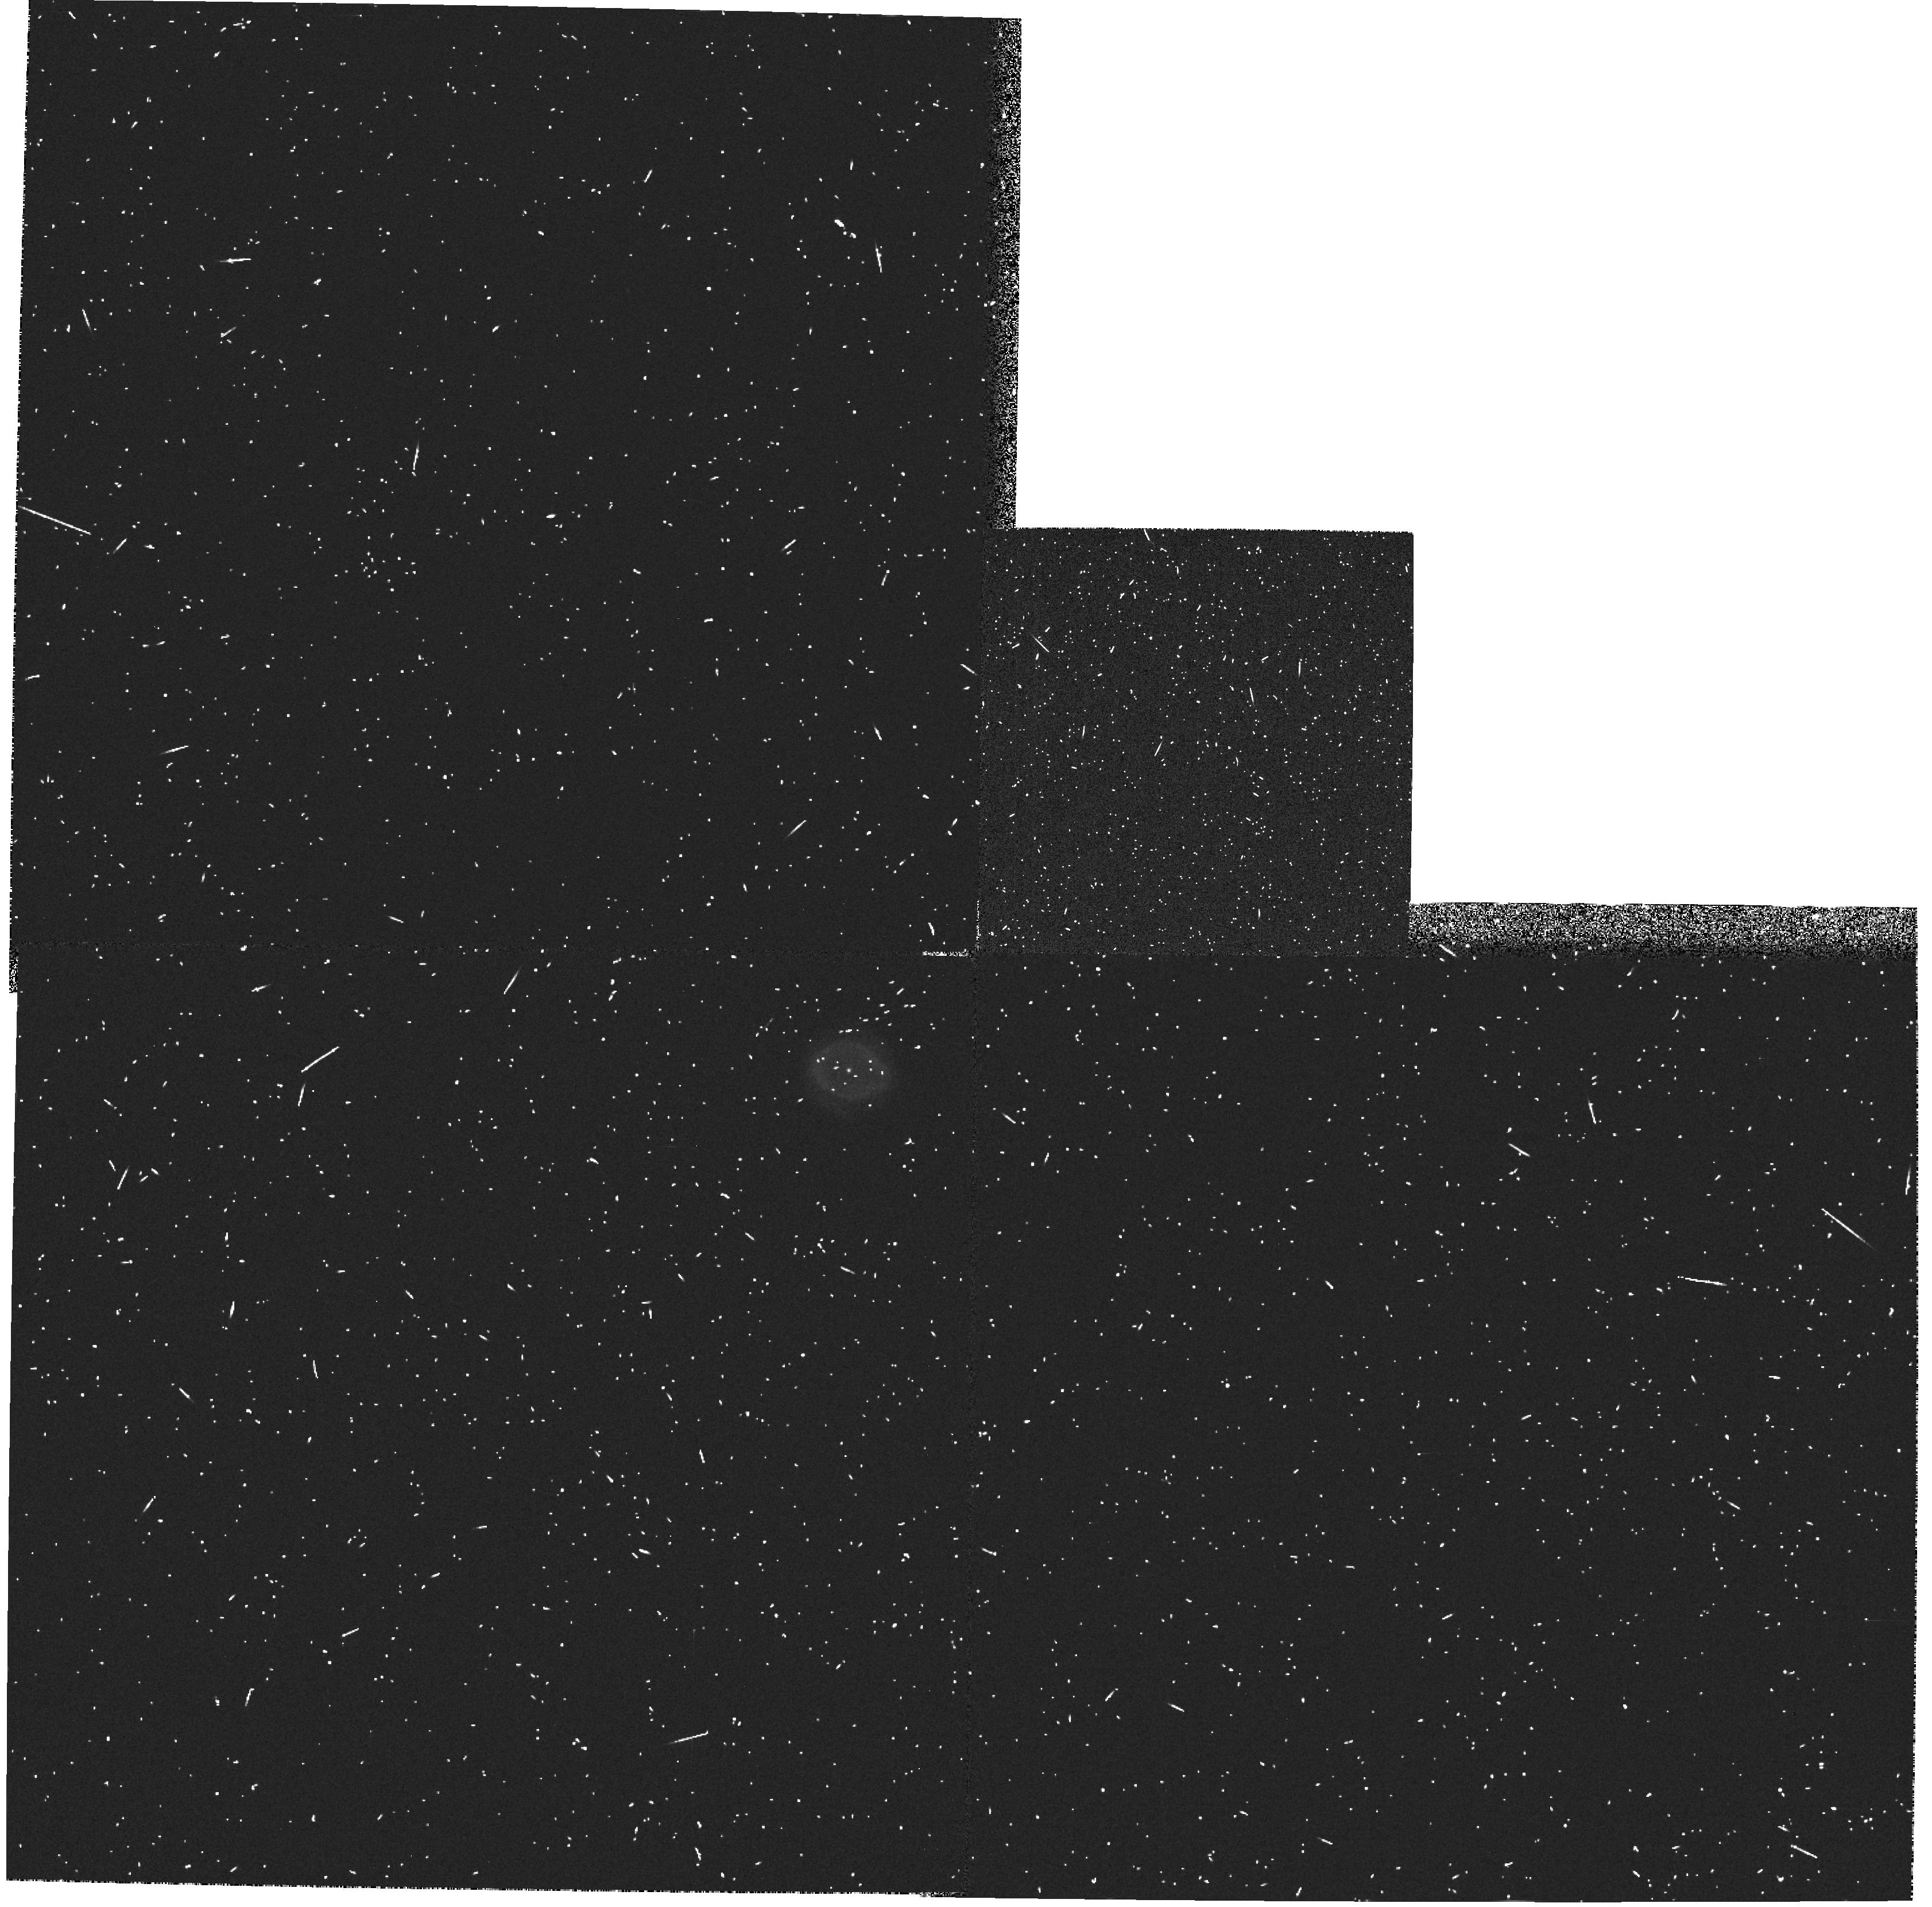
Target: IC2165. Instrument: WFPC2/PC. Filter: F185W. Exposure: 6 min. Observation ID: hst_6281_01_wfpc2_pc_f185w_u2pc01

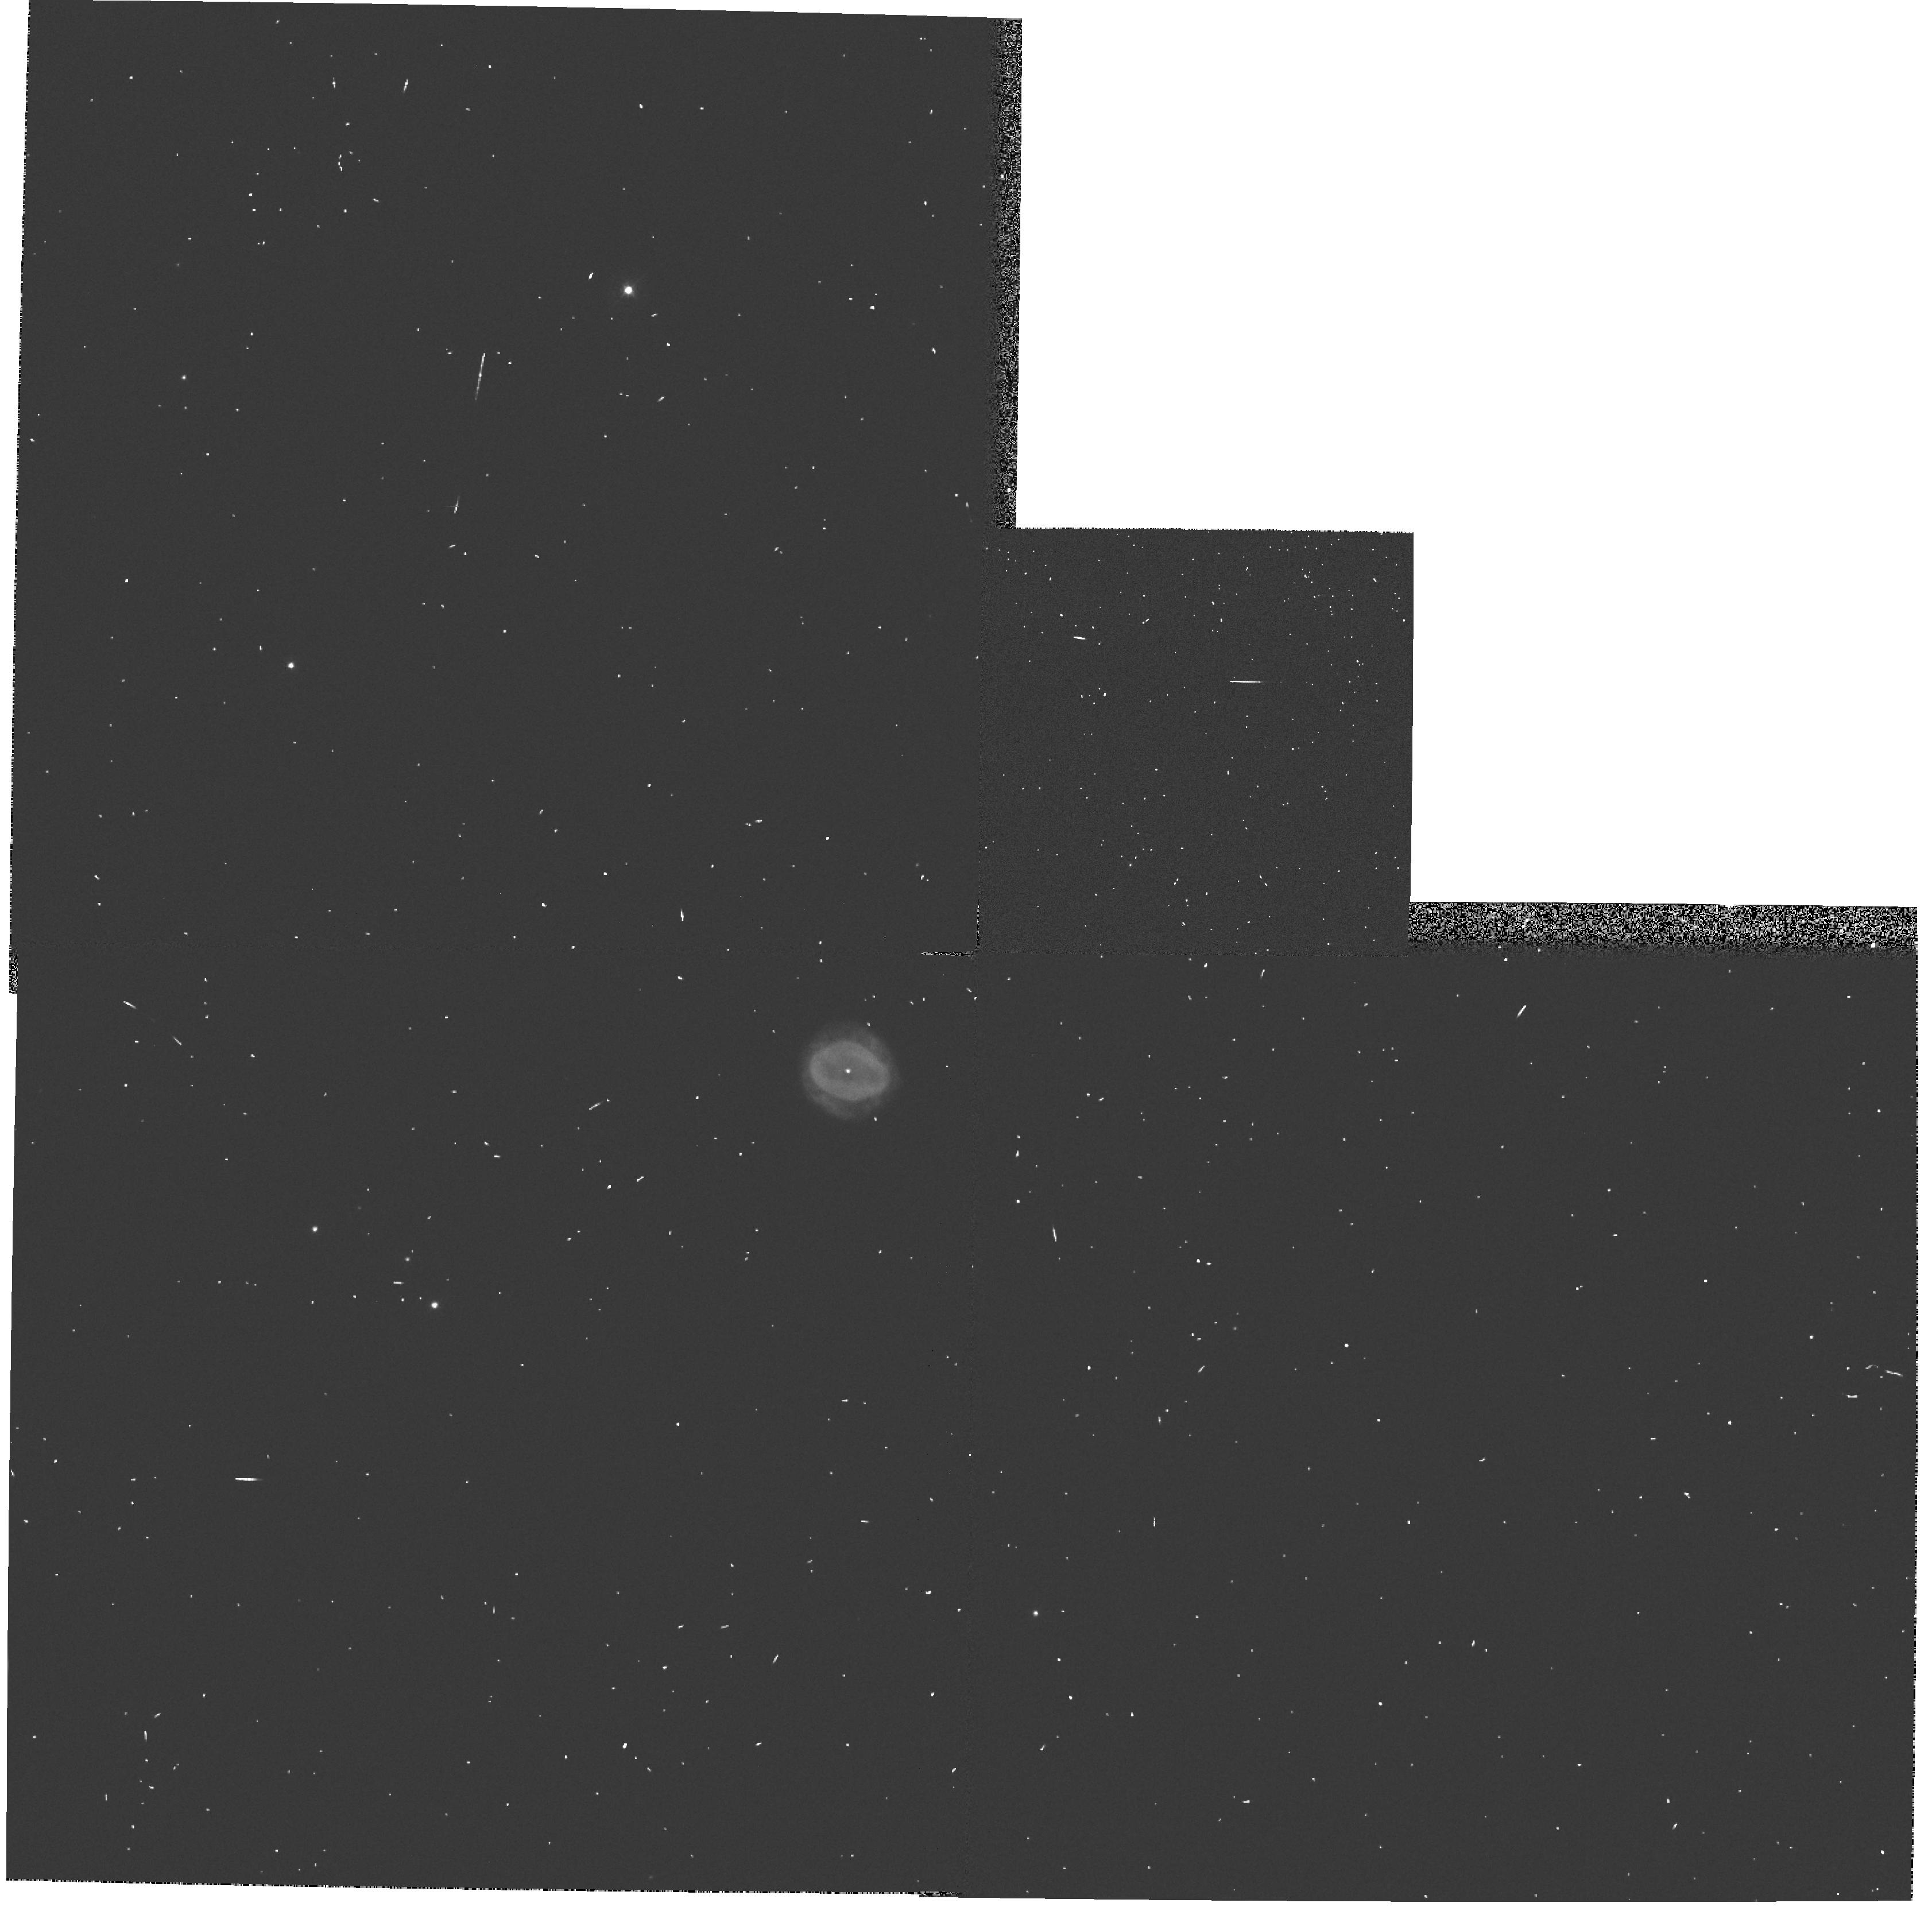
Target: IC2165. Instrument: WFPC2/PC. Filter: F439W. Exposure: 1 min. Observation ID: hst_6281_01_wfpc2_pc_f439w_u2pc01

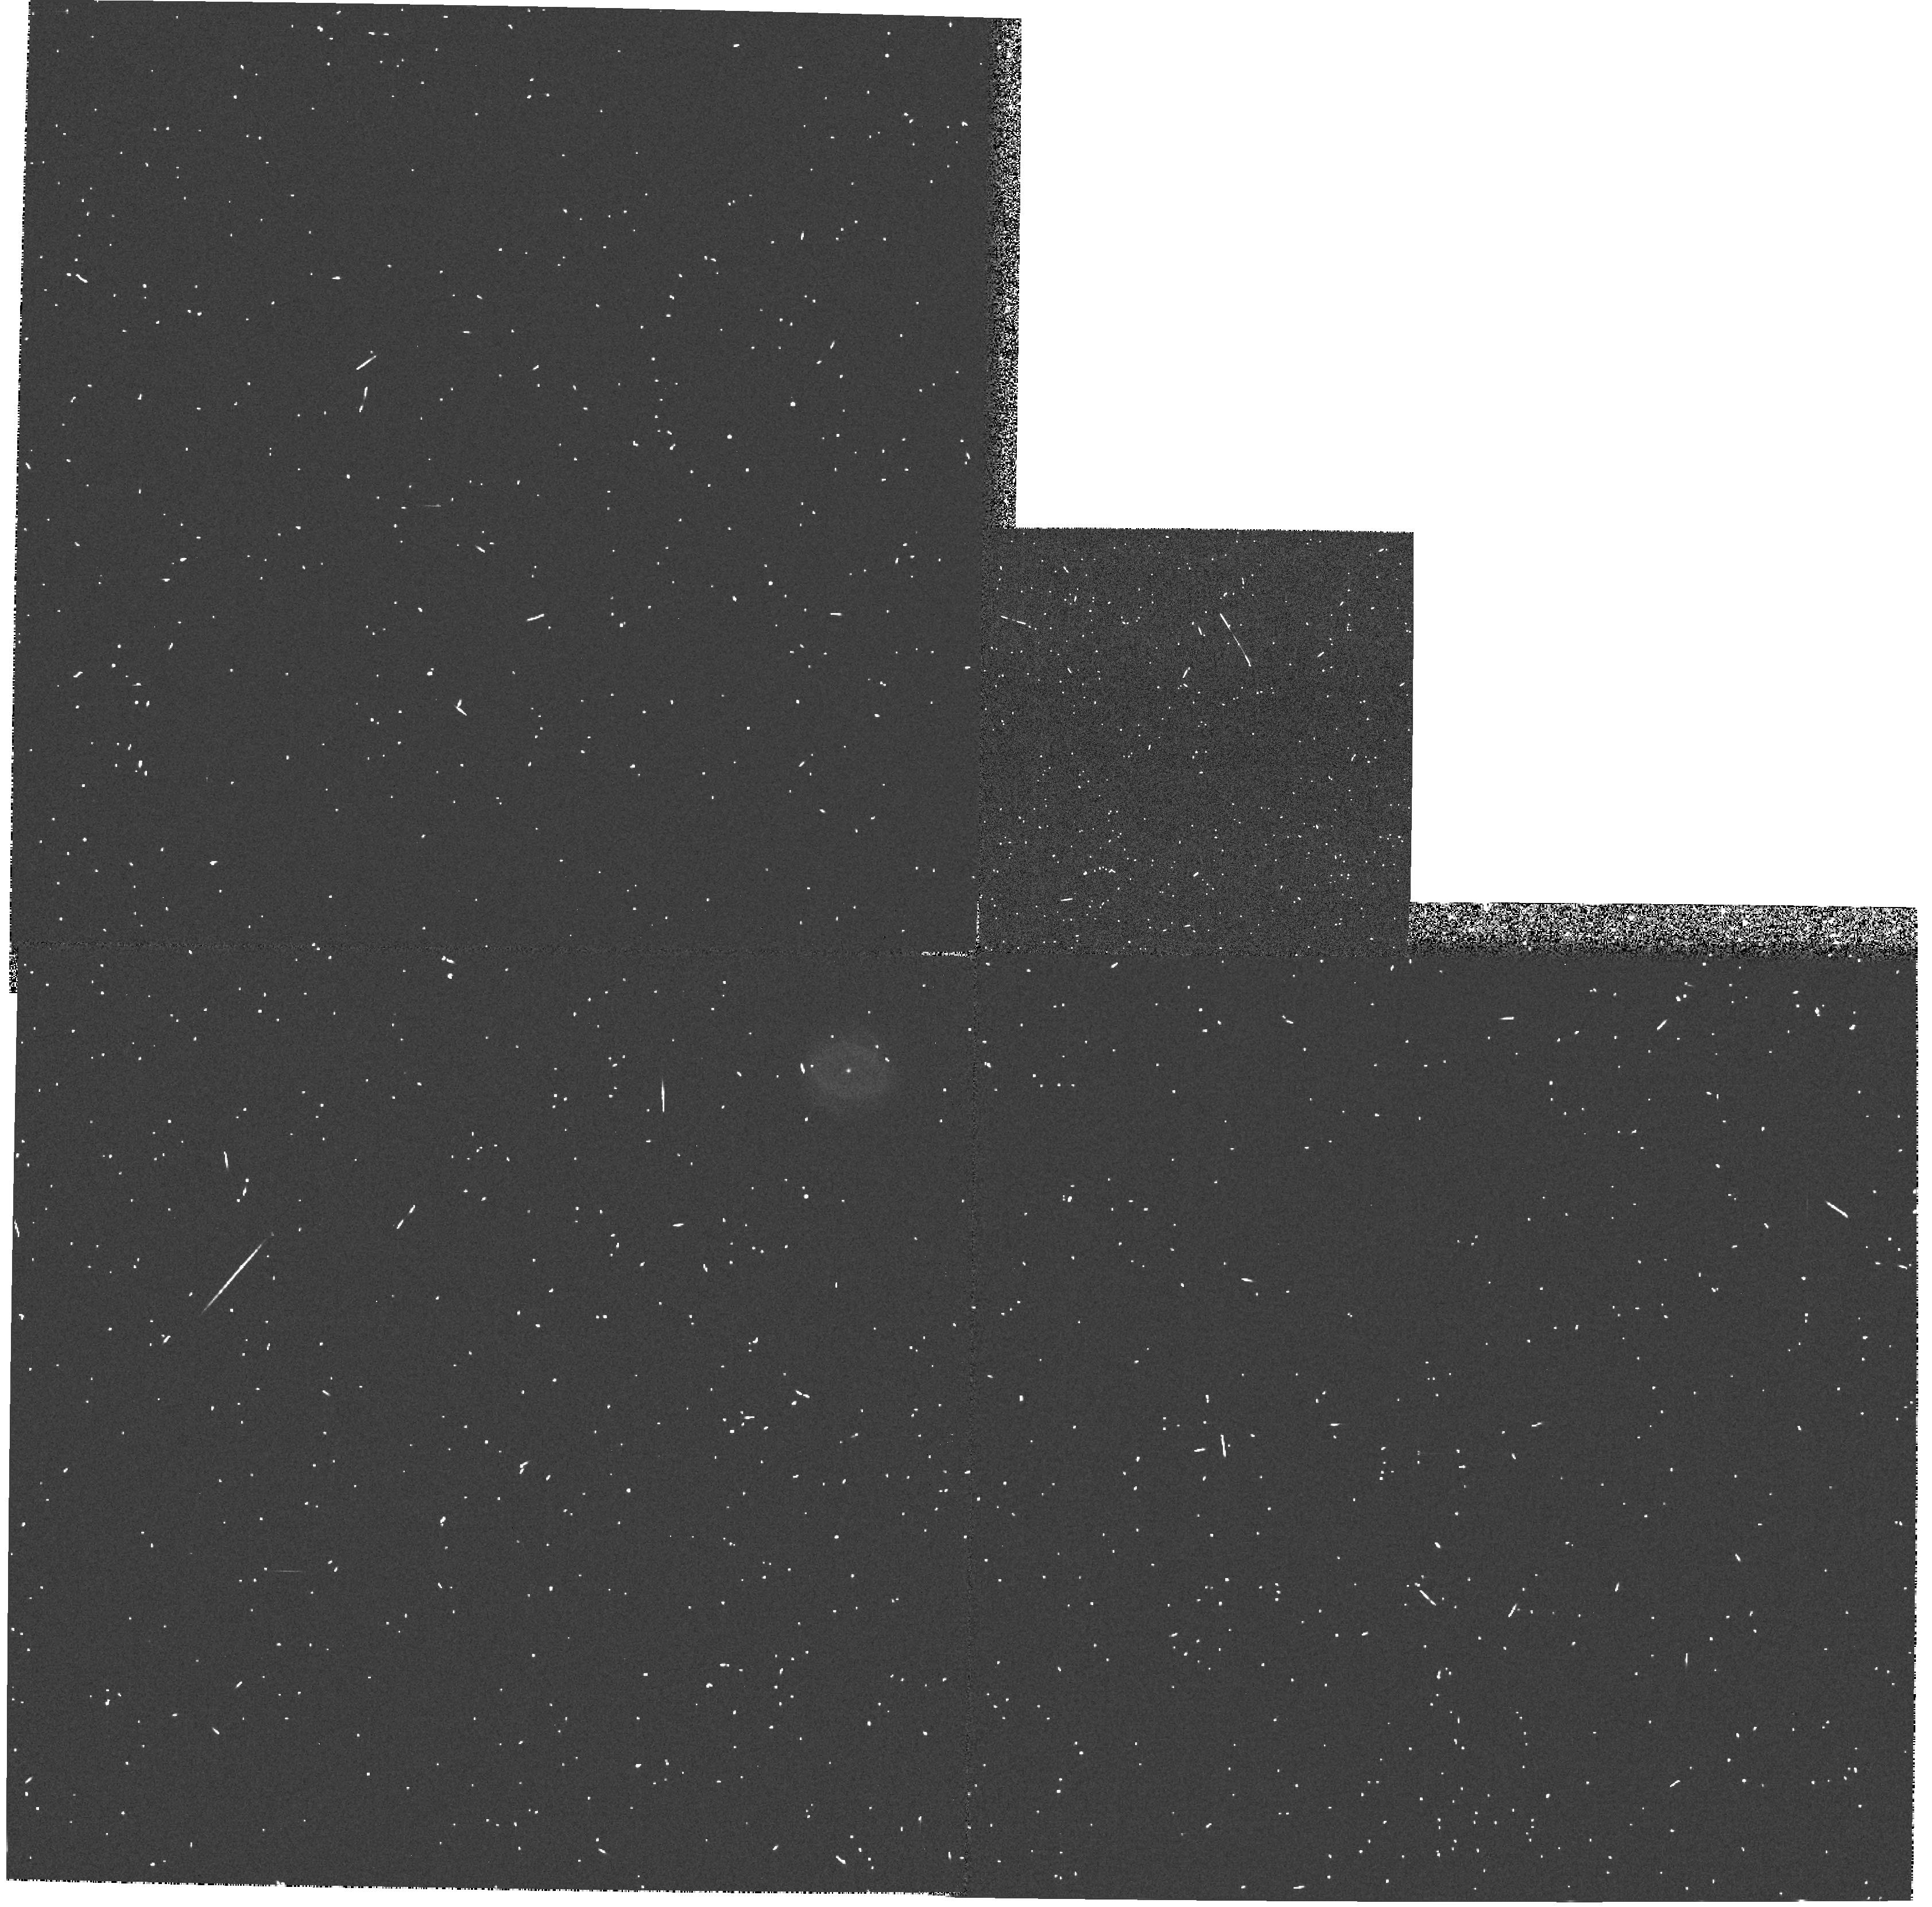
Target: IC2165. Instrument: WFPC2/PC. Filter: F218W. Exposure: 4 min. Observation ID: hst_6281_01_wfpc2_pc_f218w_u2pc01

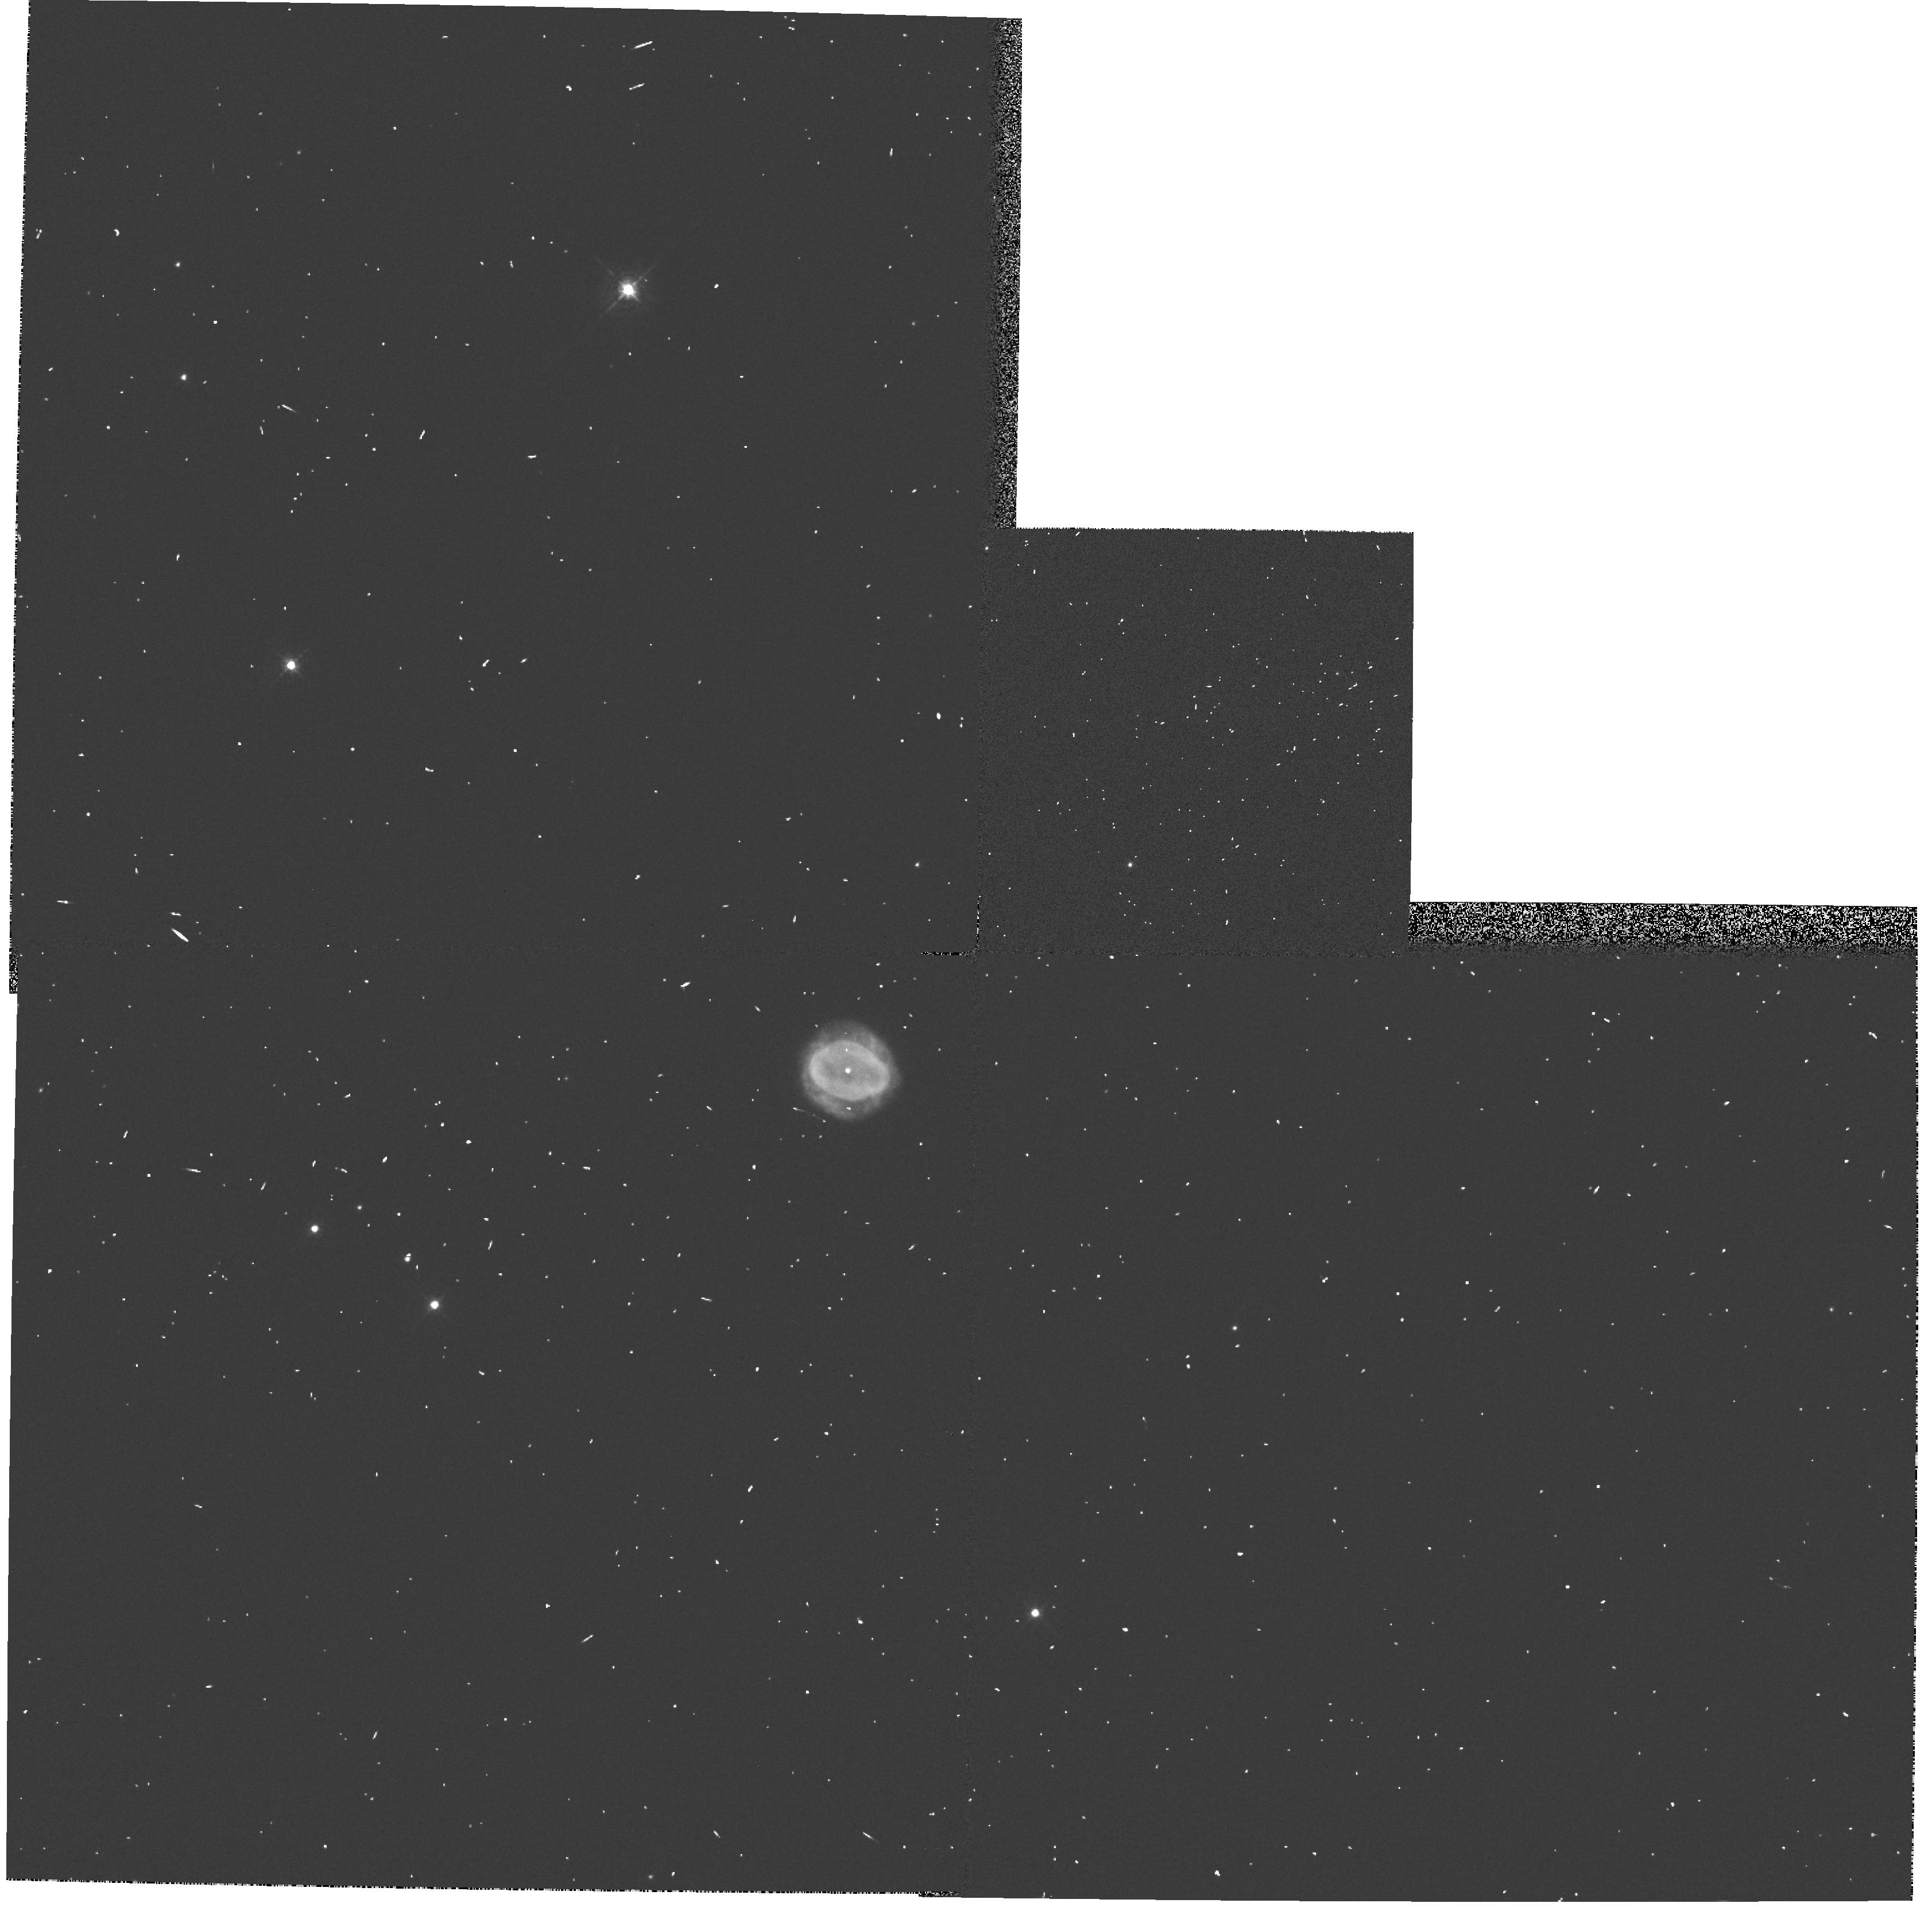
Target: IC2165. Instrument: WFPC2/PC. Filter: F547M. Exposure: 1 min. Observation ID: hst_6281_01_wfpc2_pc_f547m_u2pc01

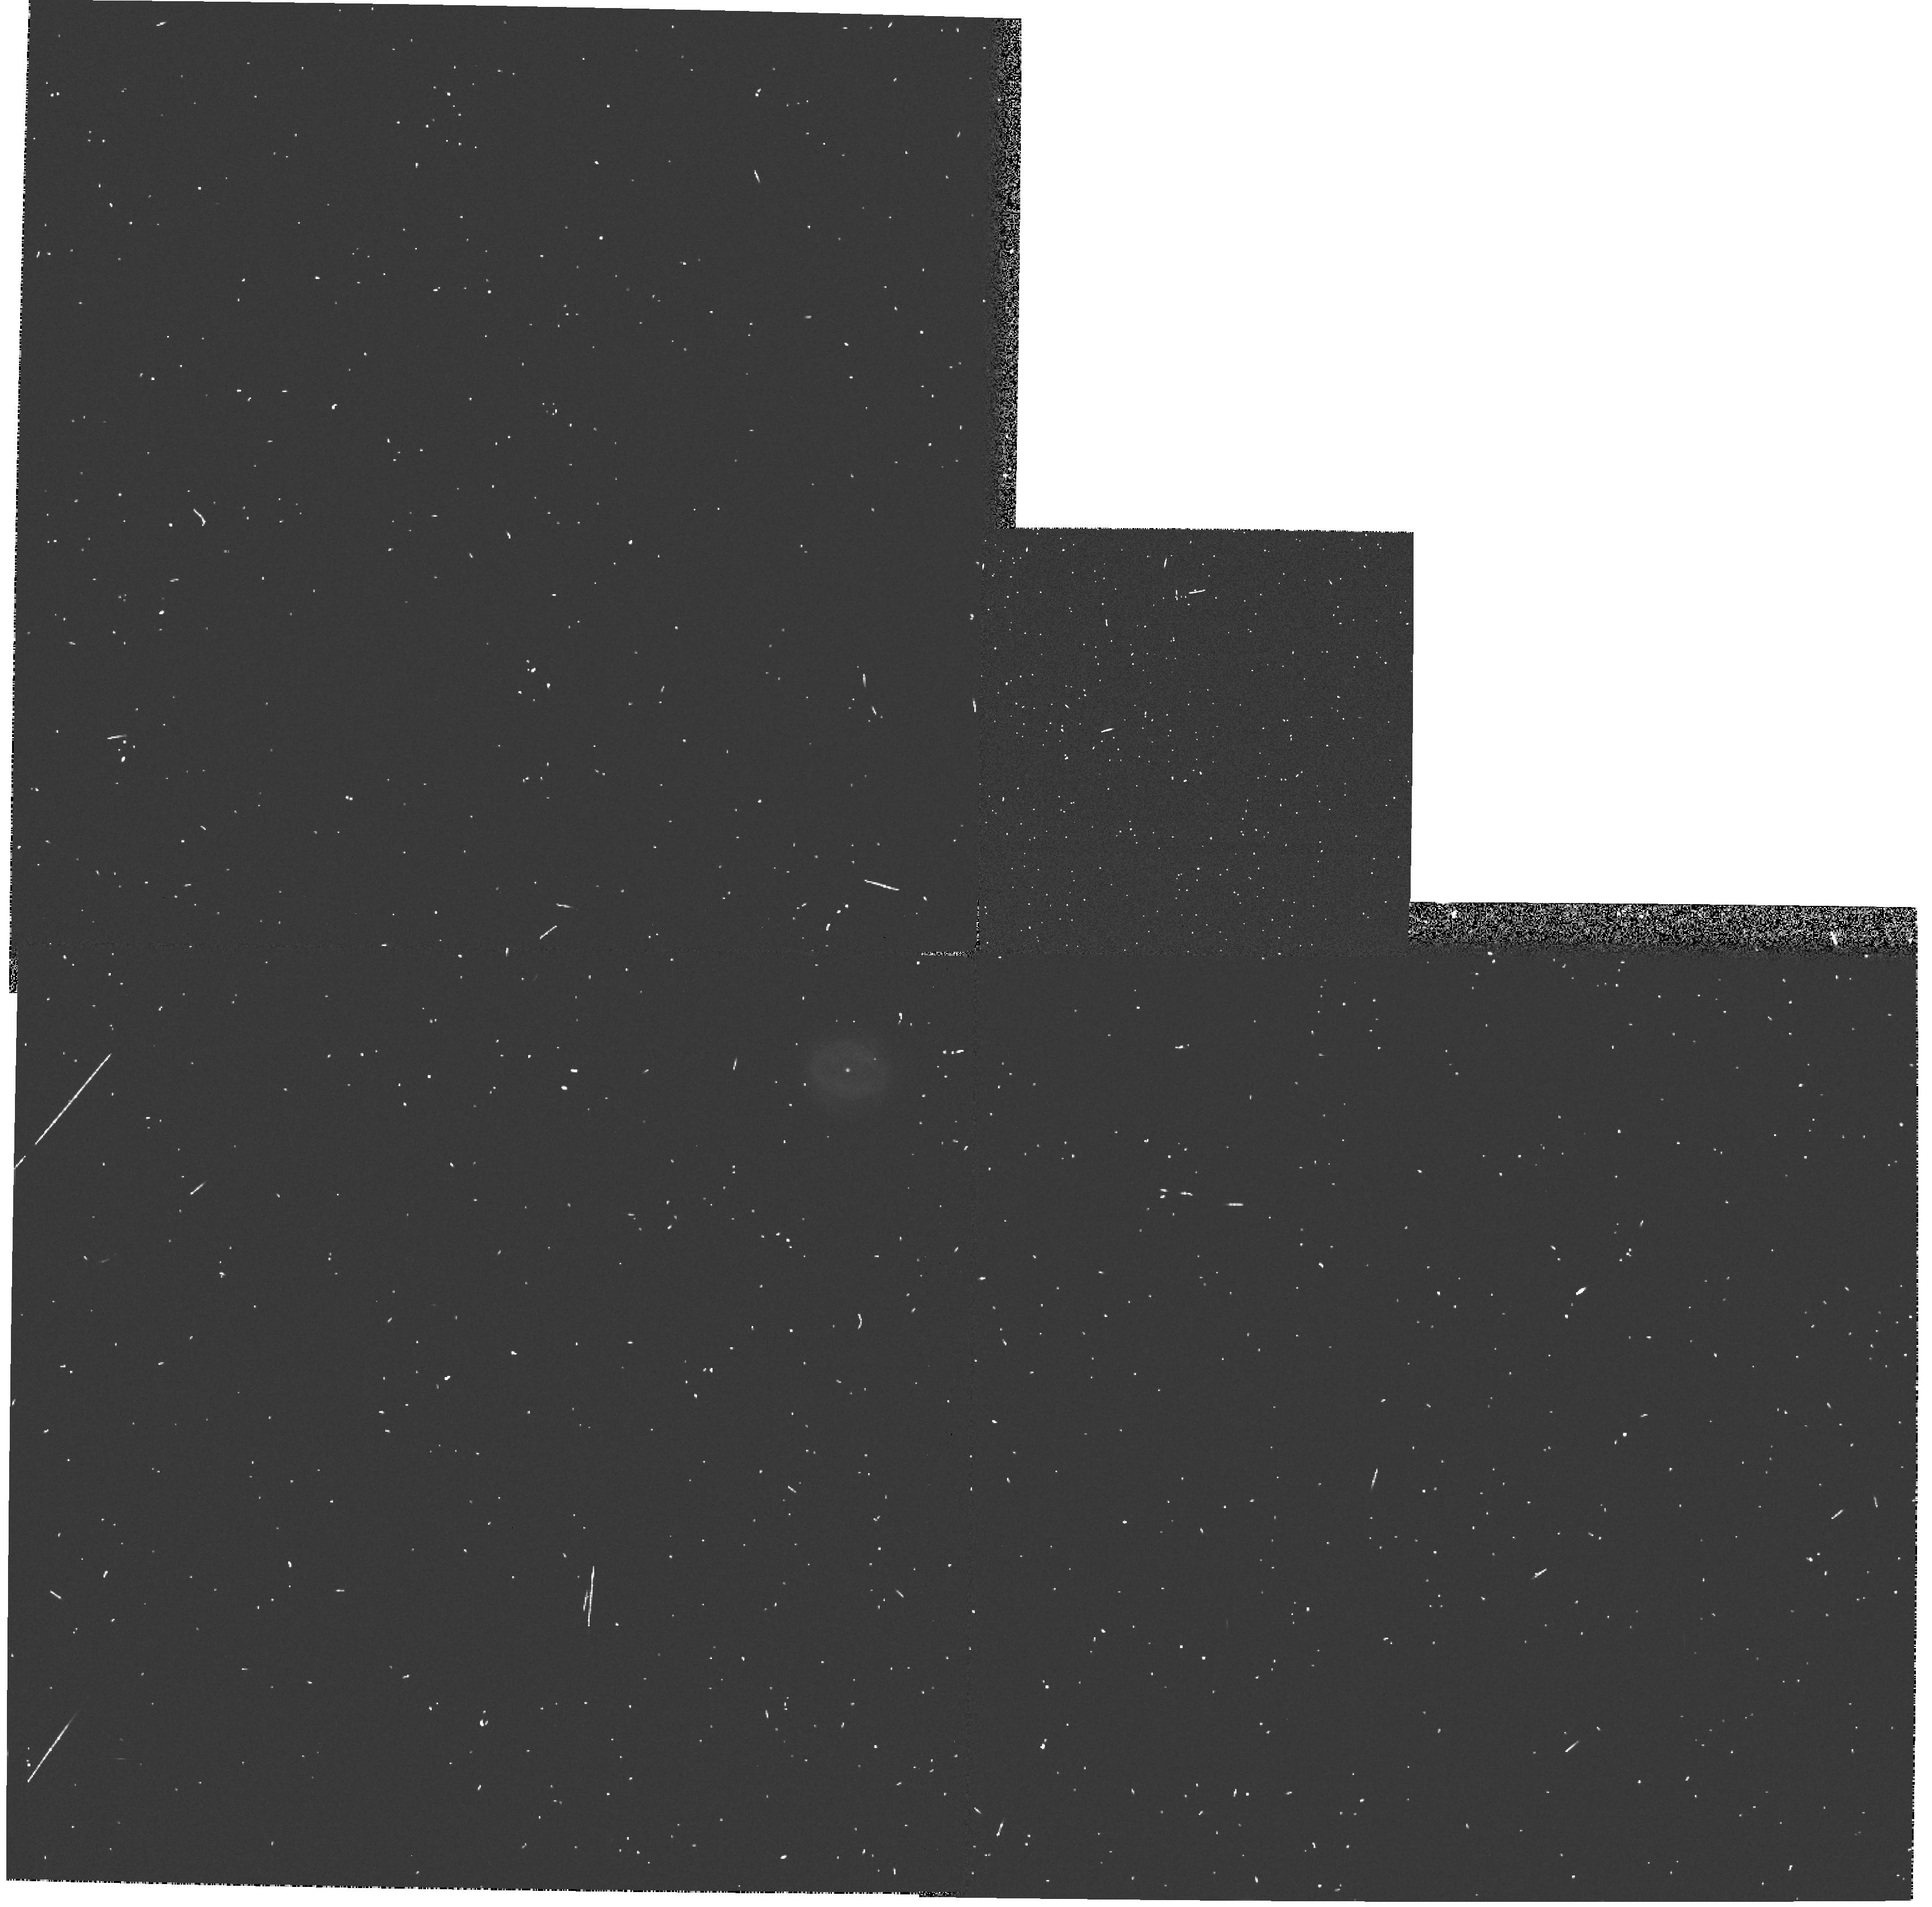
Target: IC2165. Instrument: WFPC2/PC. Filter: F255W. Exposure: 3 min. Observation ID: hst_6281_01_wfpc2_pc_f255w_u2pc01

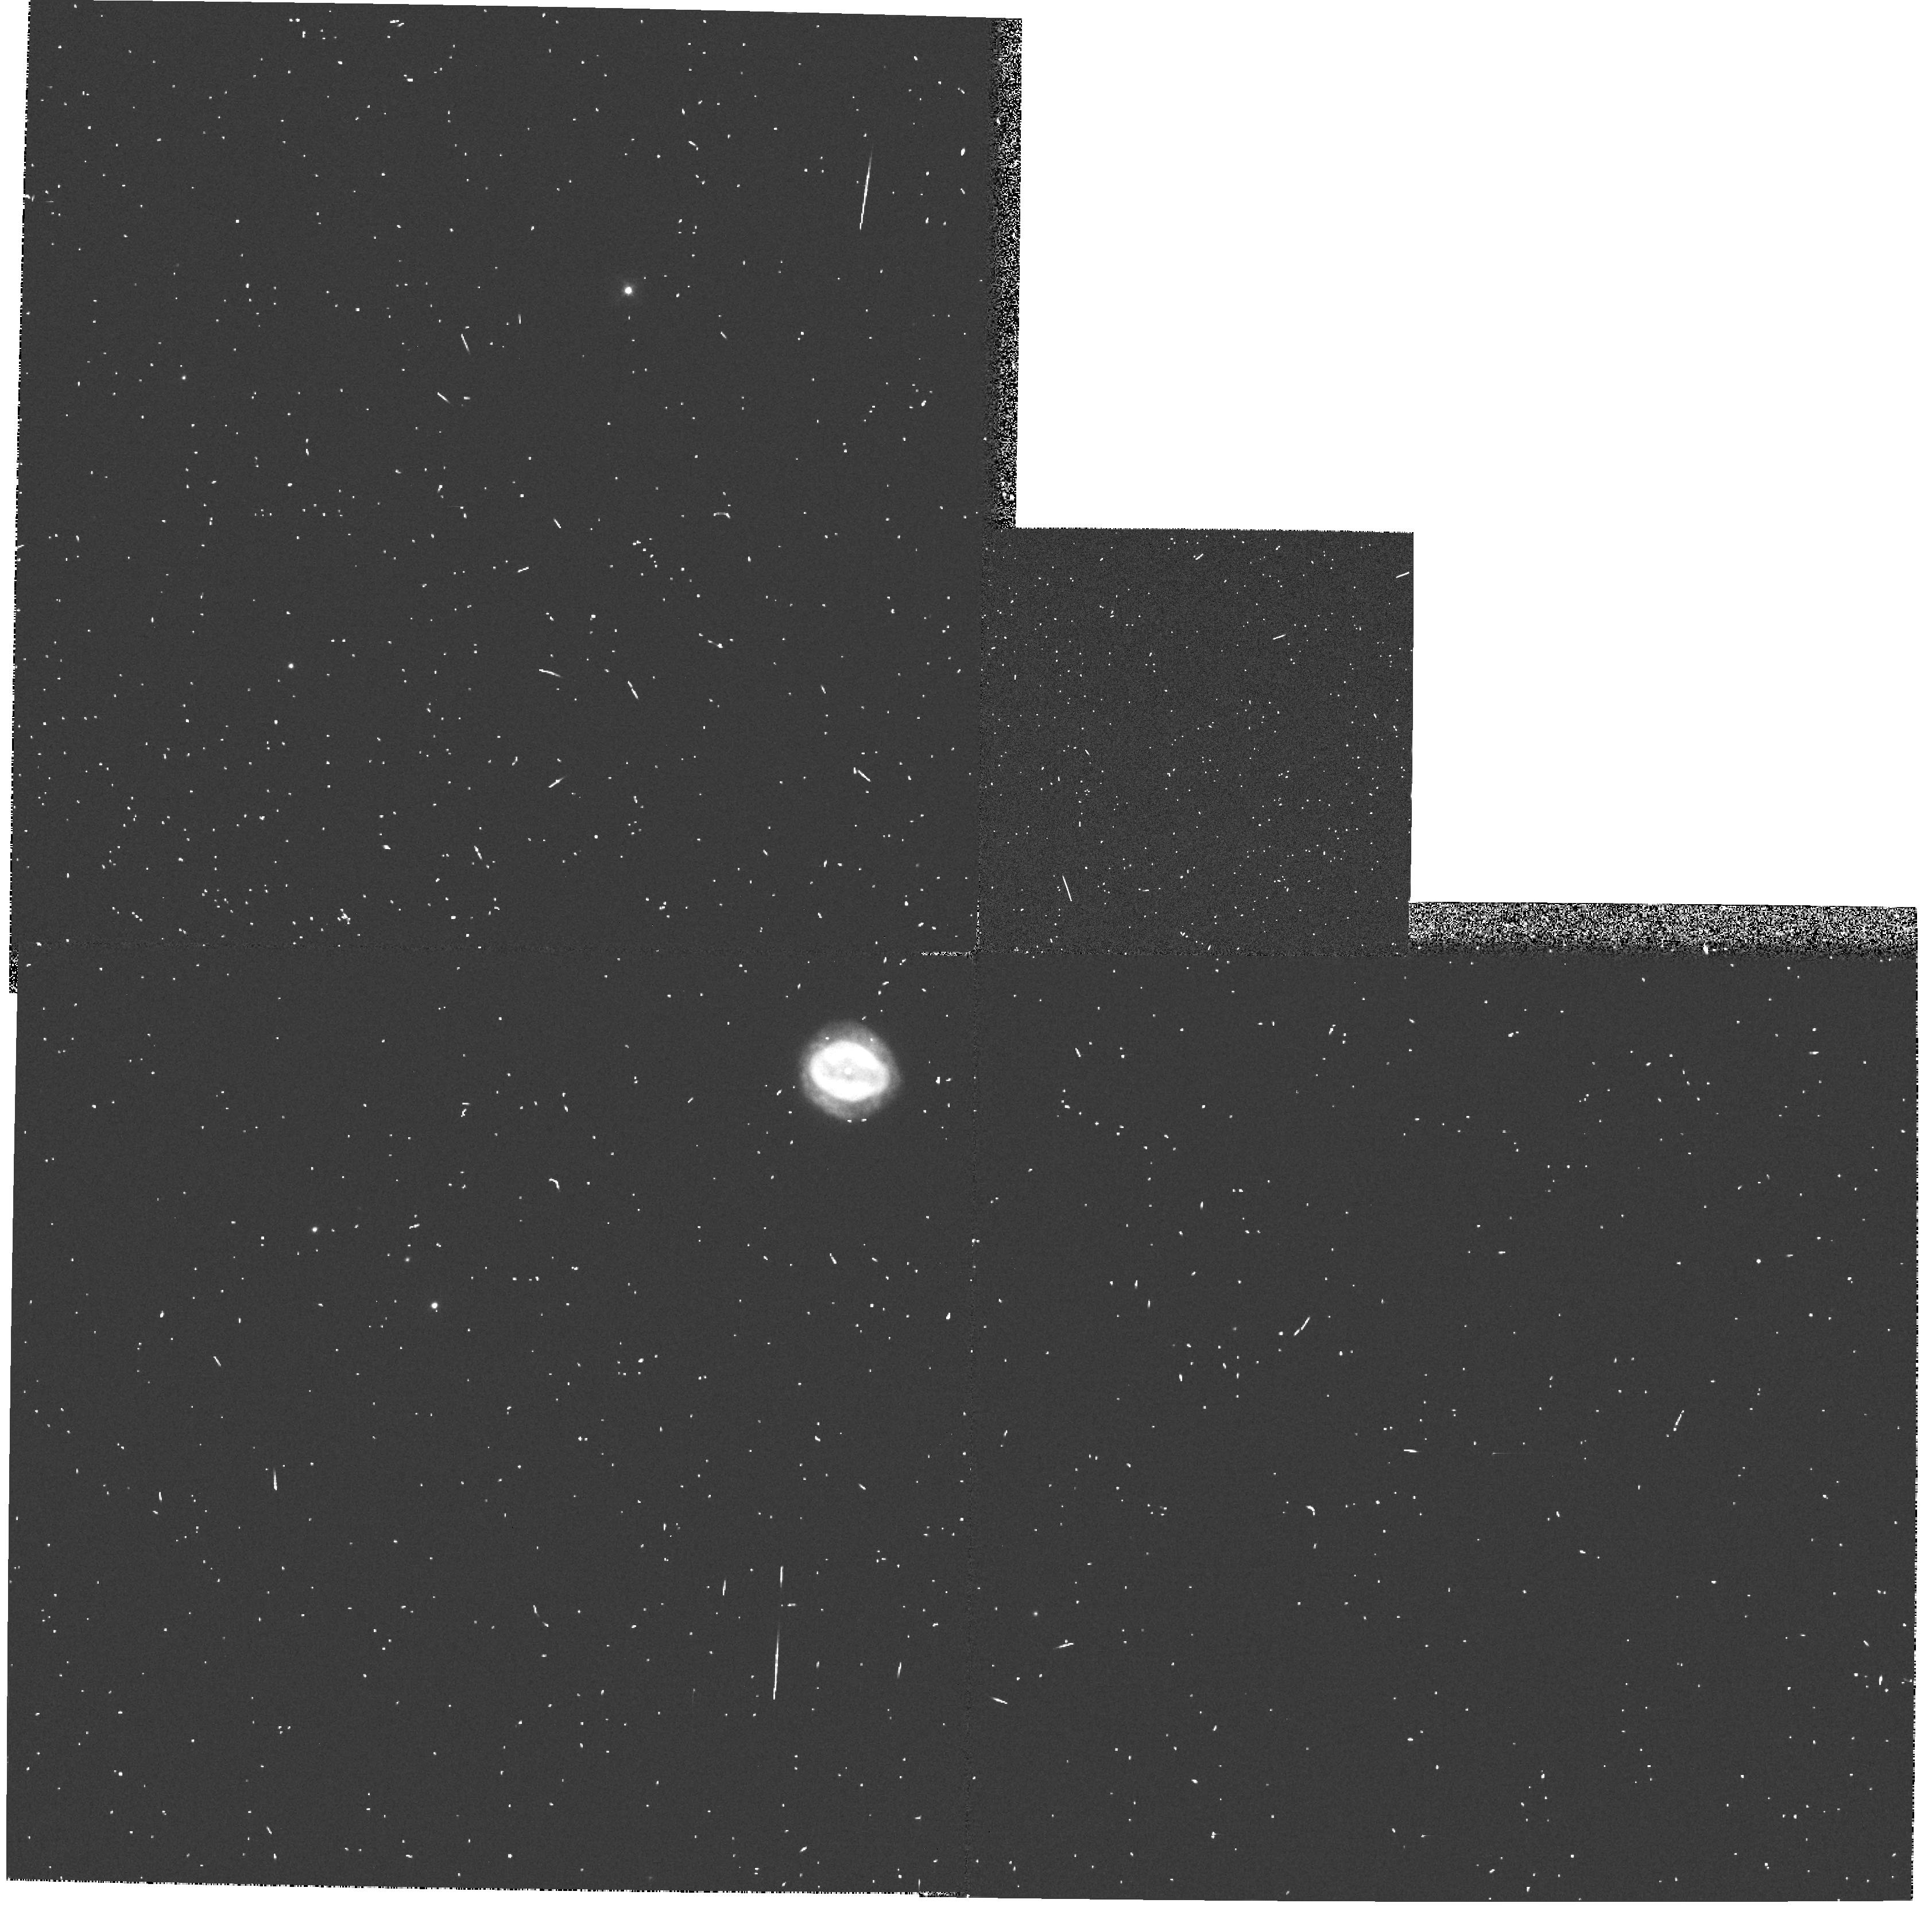
Target: IC2165. Instrument: WFPC2/PC. Filter: F336W. Exposure: 3 min. Observation ID: hst_6281_01_wfpc2_pc_f336w_u2pc01

PLANETARY NEBULAE NUCLEI PHOTOMETRY (WC04): CYCLE 5 (PI: Westphal, J. A.)

Accurate observations or even detection of the central stars of the highest excitation Planetary Nebula are difficult because of the faintness of the central star relative to the nebular background. It is believed that these PN nuclear stars have temperatures in excess of 100000 degrees Kelvin and the large flux in the far ultraviolet produces a nebular surface brightness that overwhelms the stellar radiation in the visual when resolution is seeing limited. Also since these stars are believed to evolve from the red giant phase at constant luminosity they are fainter in the visual than cooler PNN's. The WF/PC spatial resolution will enhance the contrast by the order of 100 while an additional enhancement will be achieved by observing in the UV. This program should result in providing sufficient photometric data to determine the nature of these hot central stars. The UV photometry provides a means of determining the interstellar extinction of the central star which is crucial to the determination of the flux and stellar temperature. The targets/filters are: NGC 7027/F185W/F218W/F547M, ME2-1 and IC2165/F185W/F218W/F255W/F336W/F439W/F547M